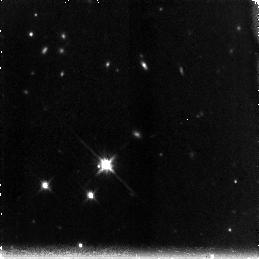
Target: SSA22A-N
Instrument: NICMOS/NIC3
Filter: F160W
Exposure: 1.4 h
Observation ID: na1v05010

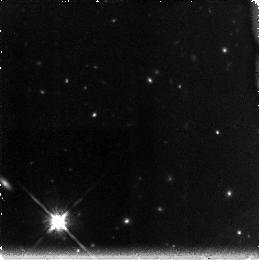
Target: SSA22A-S
Instrument: NICMOS/NIC3
Filter: F160W
Exposure: 1.4 h
Observation ID: na1v17010

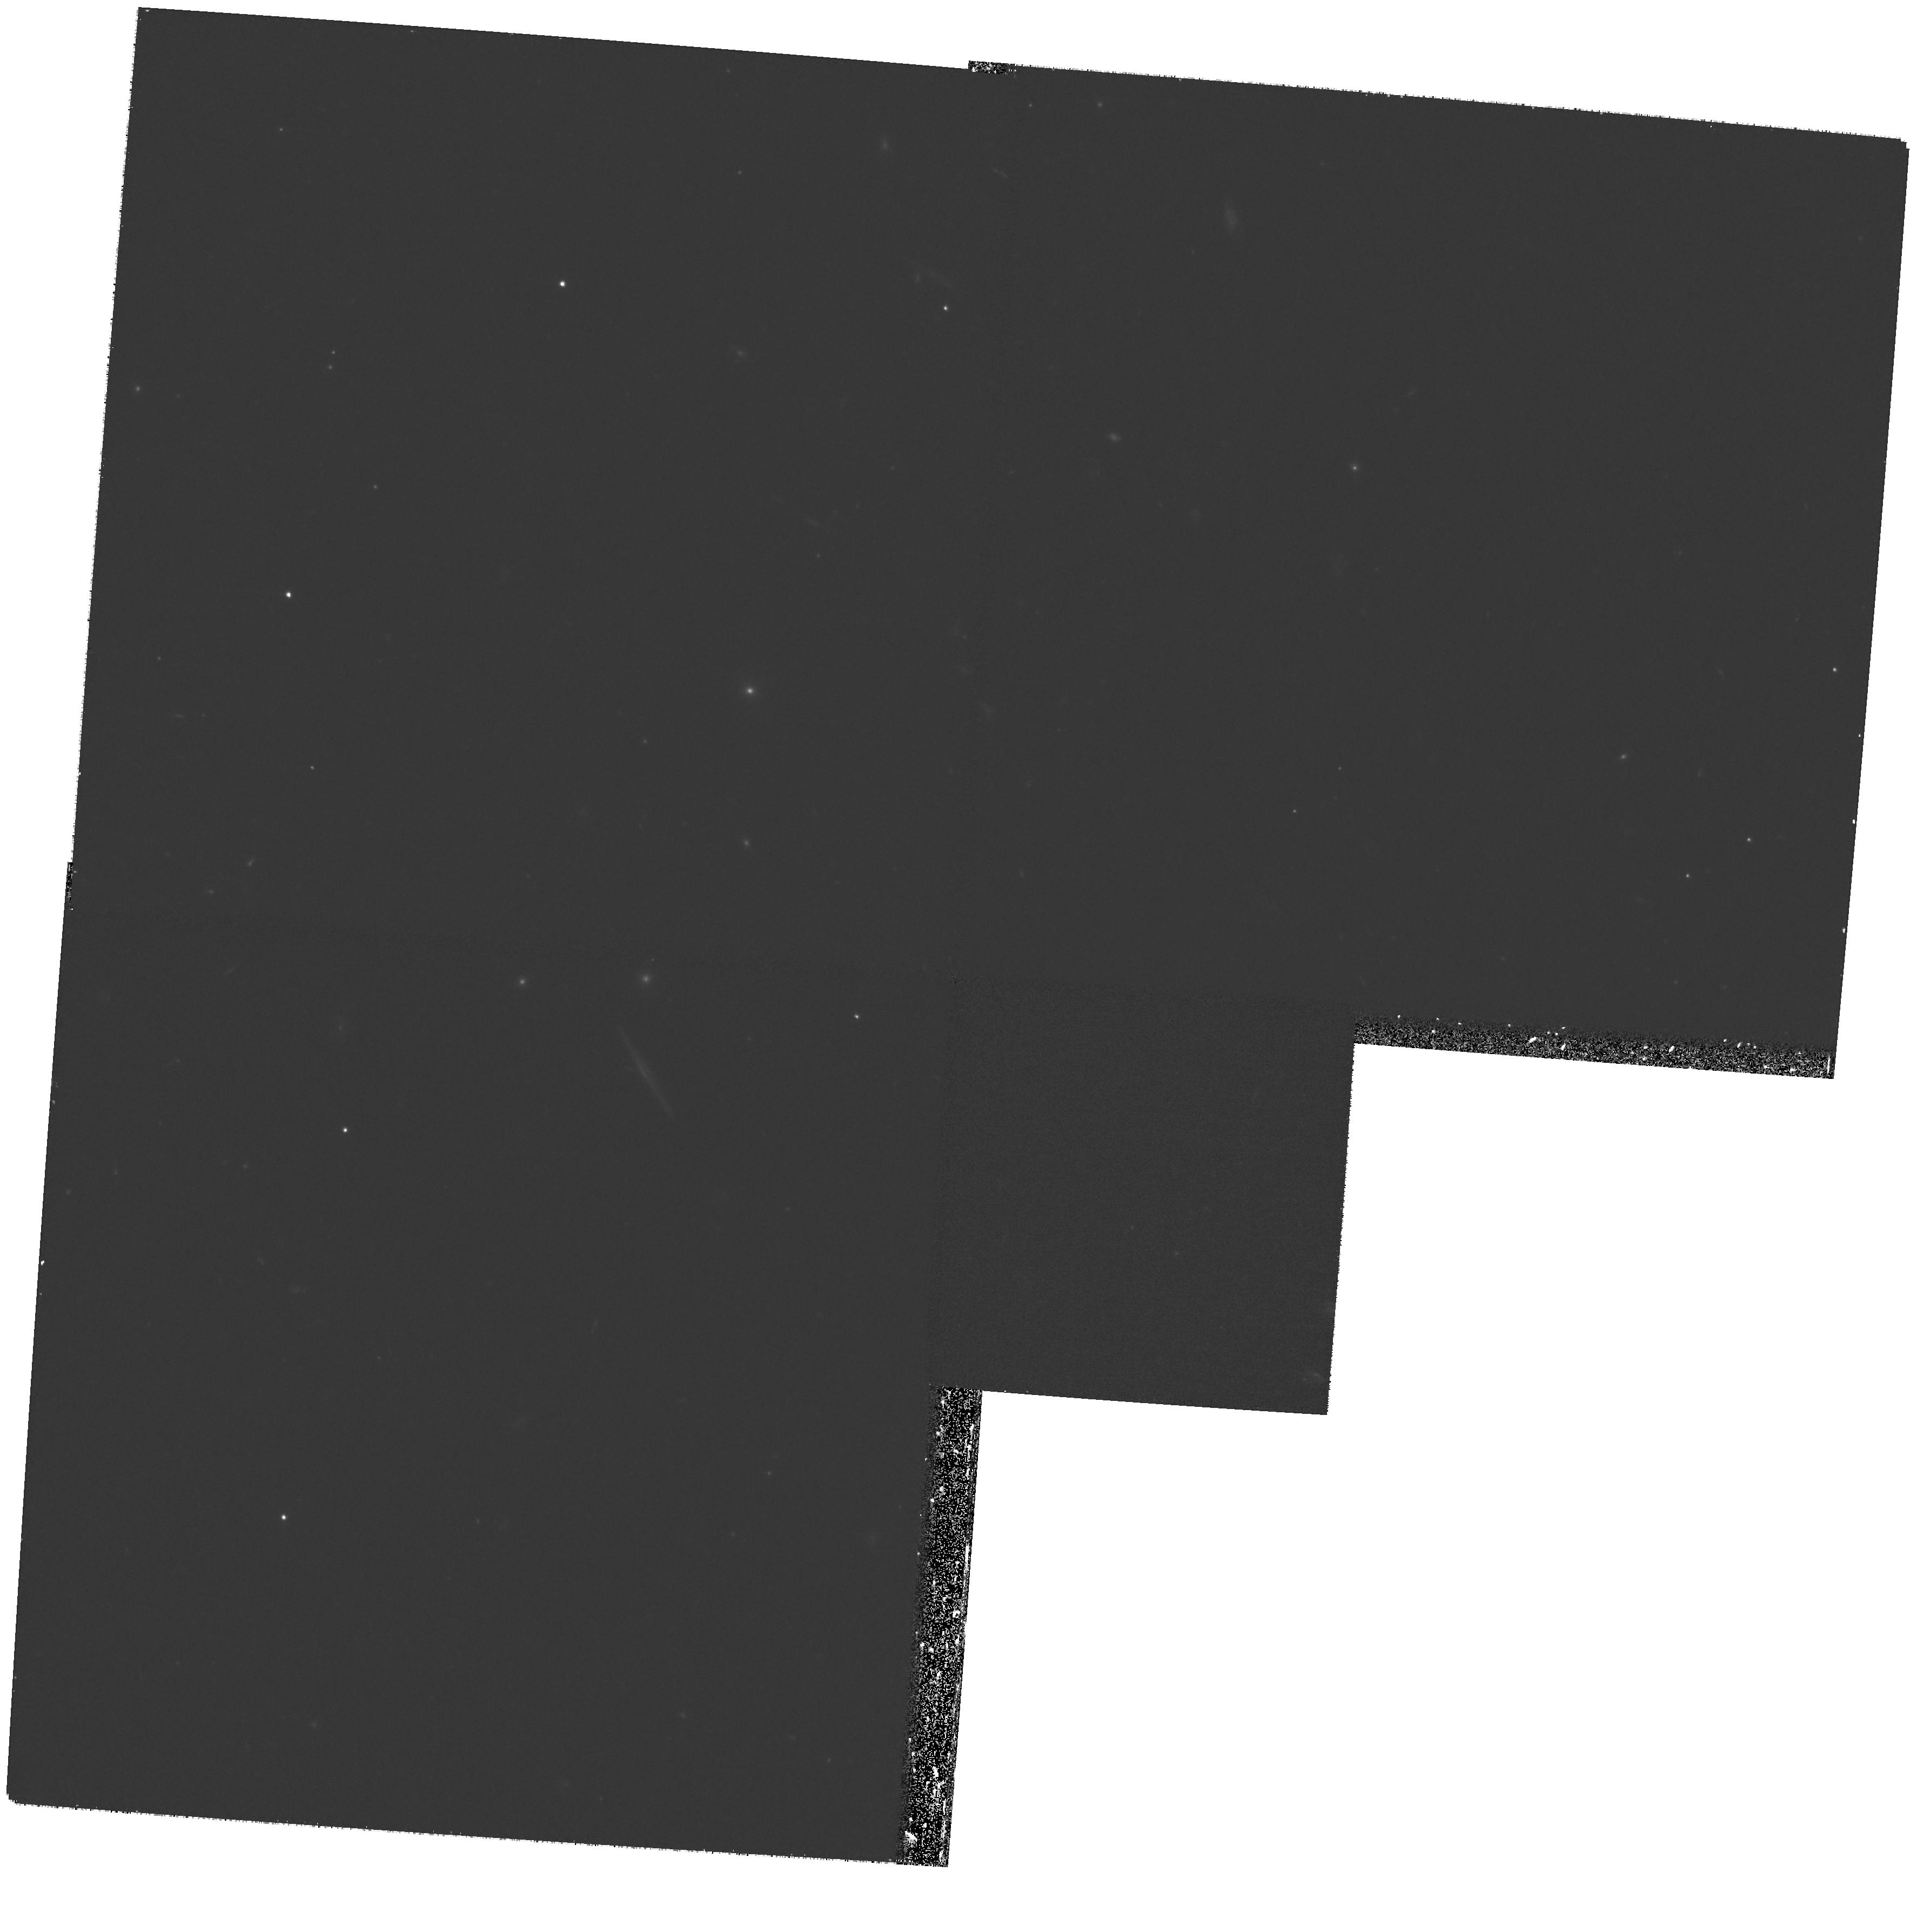
Target: SSA22A-N
Instrument: WFPC2/PC
Filter: F606W
Exposure: 27 min
Observation ID: hst_11188_01_wfpc2_pc_f606w_ua1v01

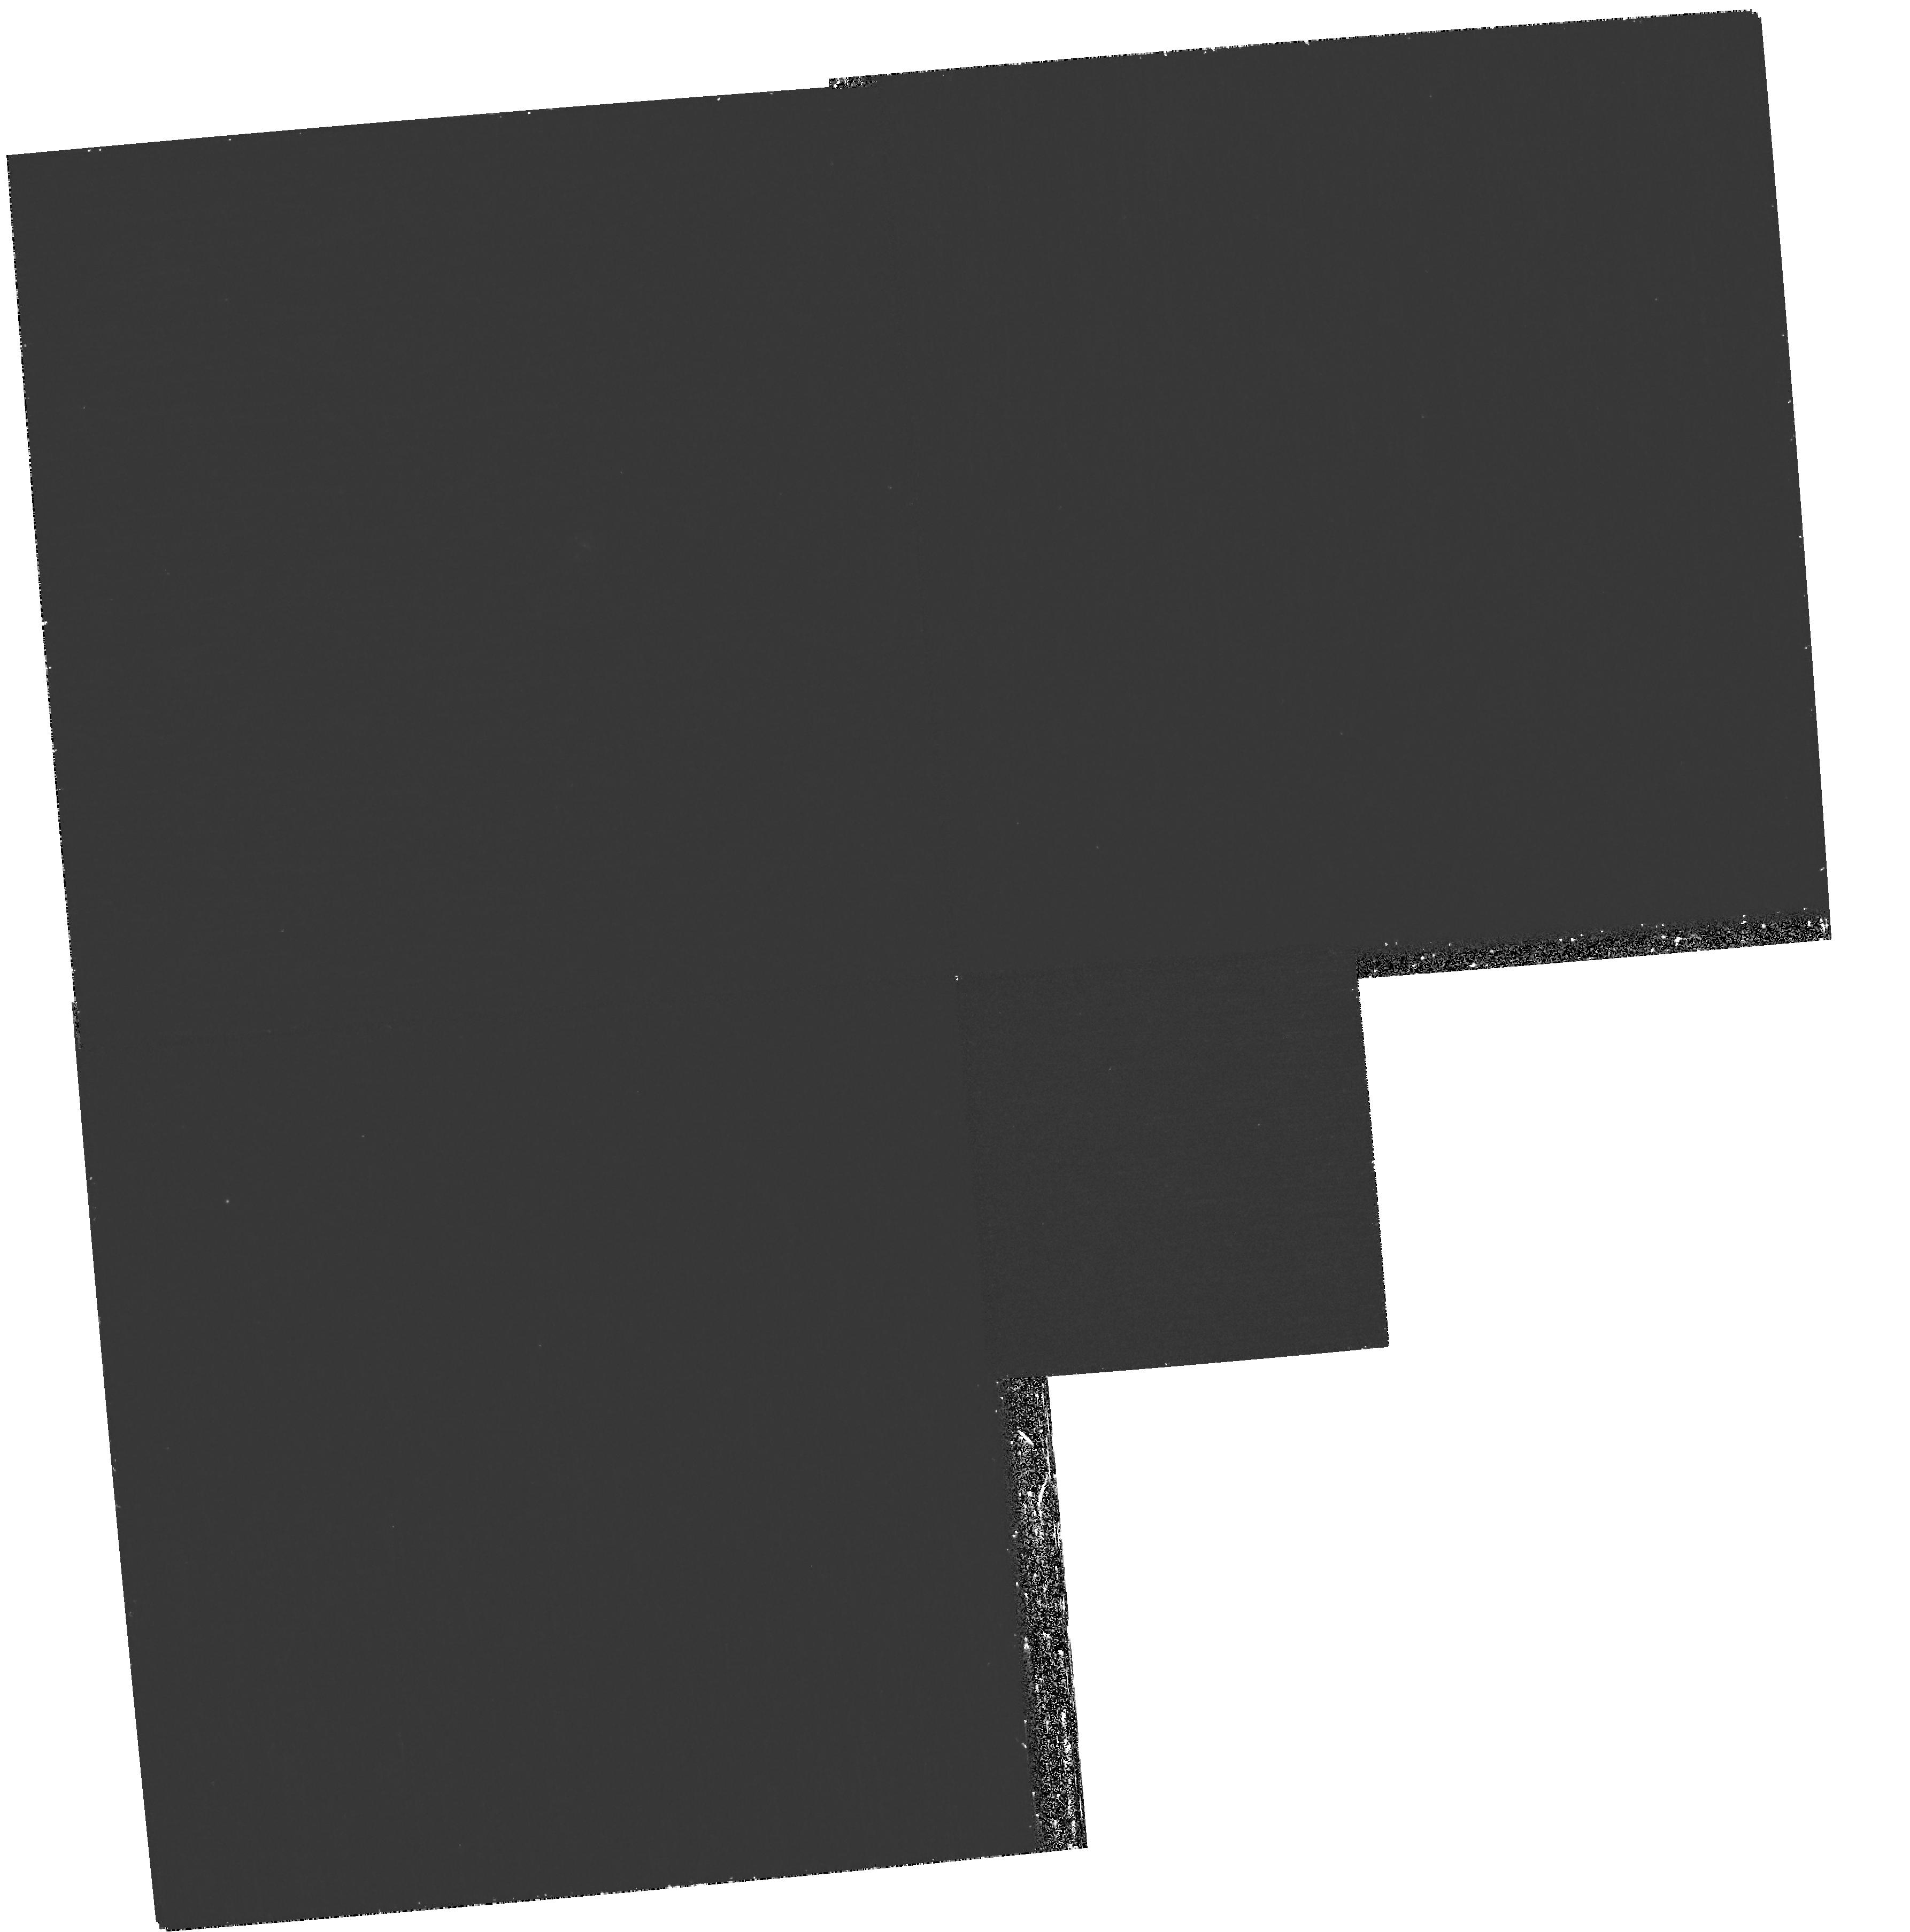
Target: SSA22A-S
Instrument: WFPC2/PC
Filter: F336W
Exposure: 1.1 h
Observation ID: hst_11188_18_wfpc2_pc_f336w_ua1v18

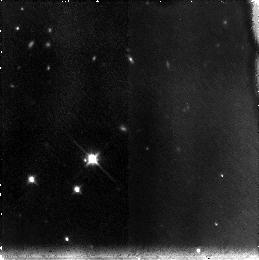
Target: SSA22A-N
Instrument: NICMOS/NIC3
Filter: F110W
Exposure: 1.4 h
Observation ID: na1v07010

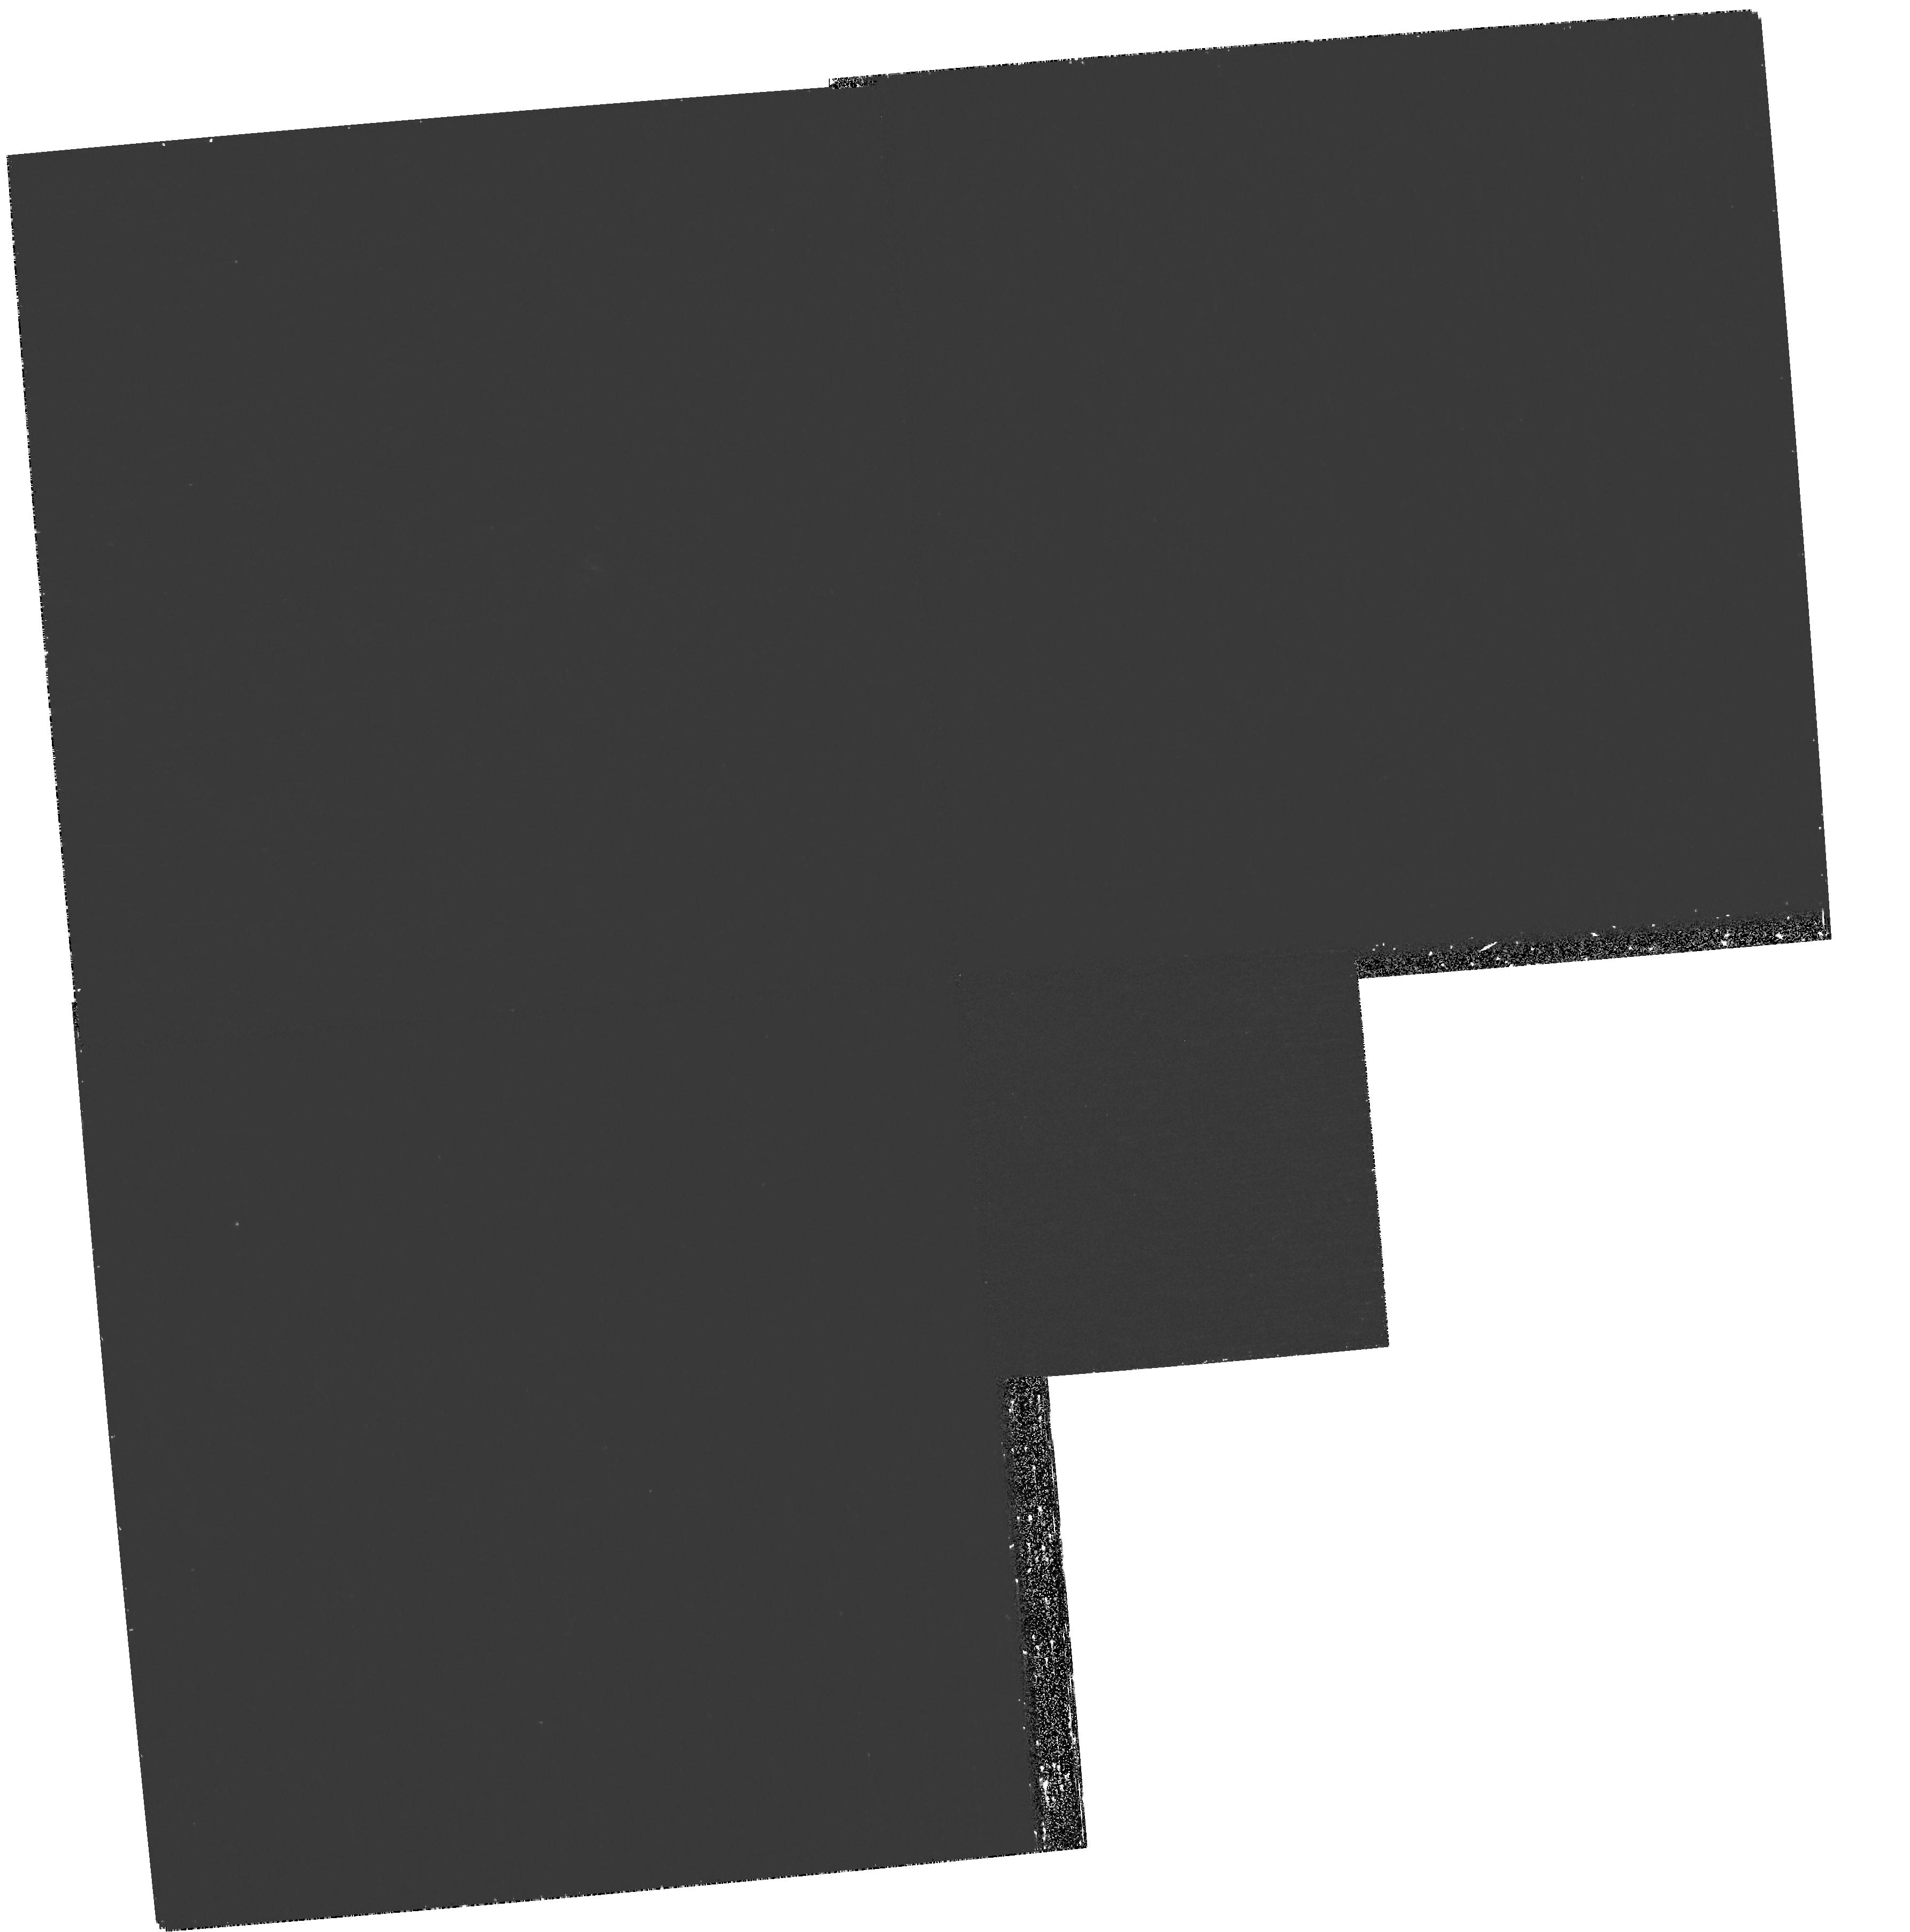
Target: SSA22A-S
Instrument: WFPC2/PC
Filter: F336W
Exposure: 1.1 h
Observation ID: hst_11188_19_wfpc2_pc_f336w_ua1v19

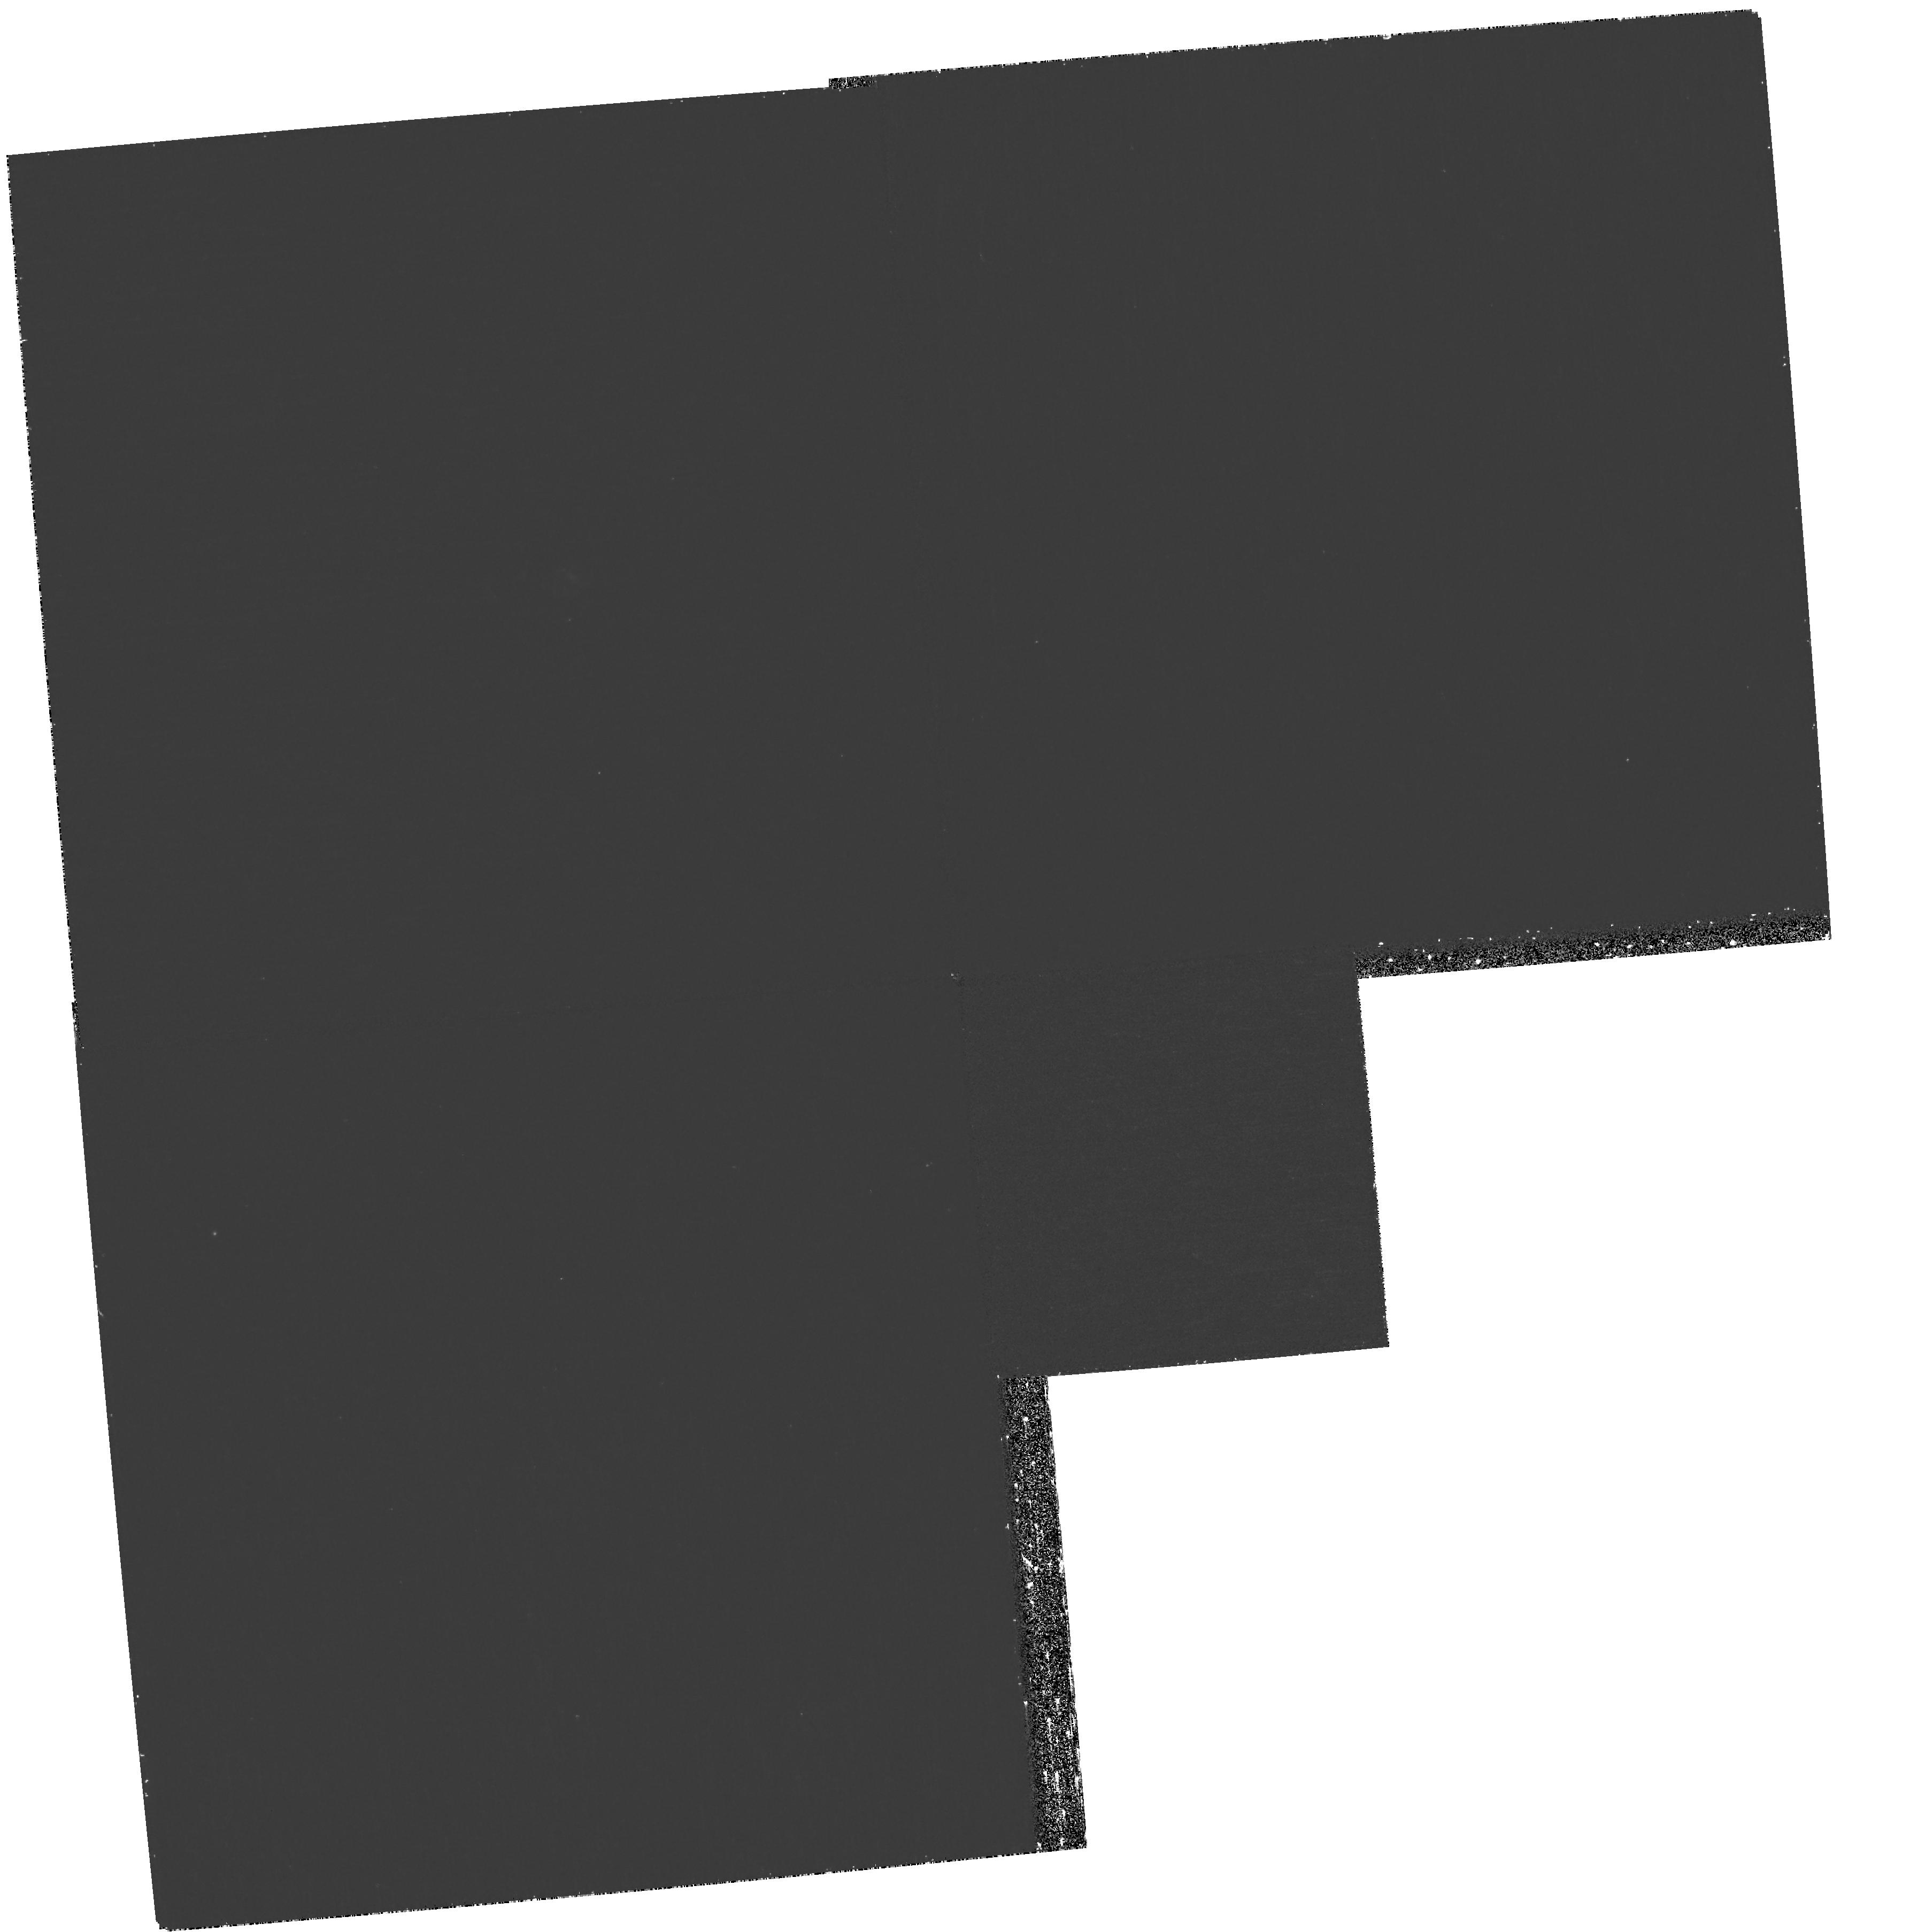
Target: SSA22A-S
Instrument: WFPC2/PC
Filter: F336W
Exposure: 1.1 h
Observation ID: hst_11188_17_wfpc2_pc_f336w_ua1v17

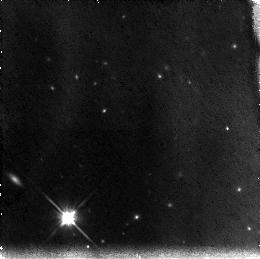
Target: SSA22A-S
Instrument: NICMOS/NIC3
Filter: F110W
Exposure: 1.4 h
Observation ID: na1v19010

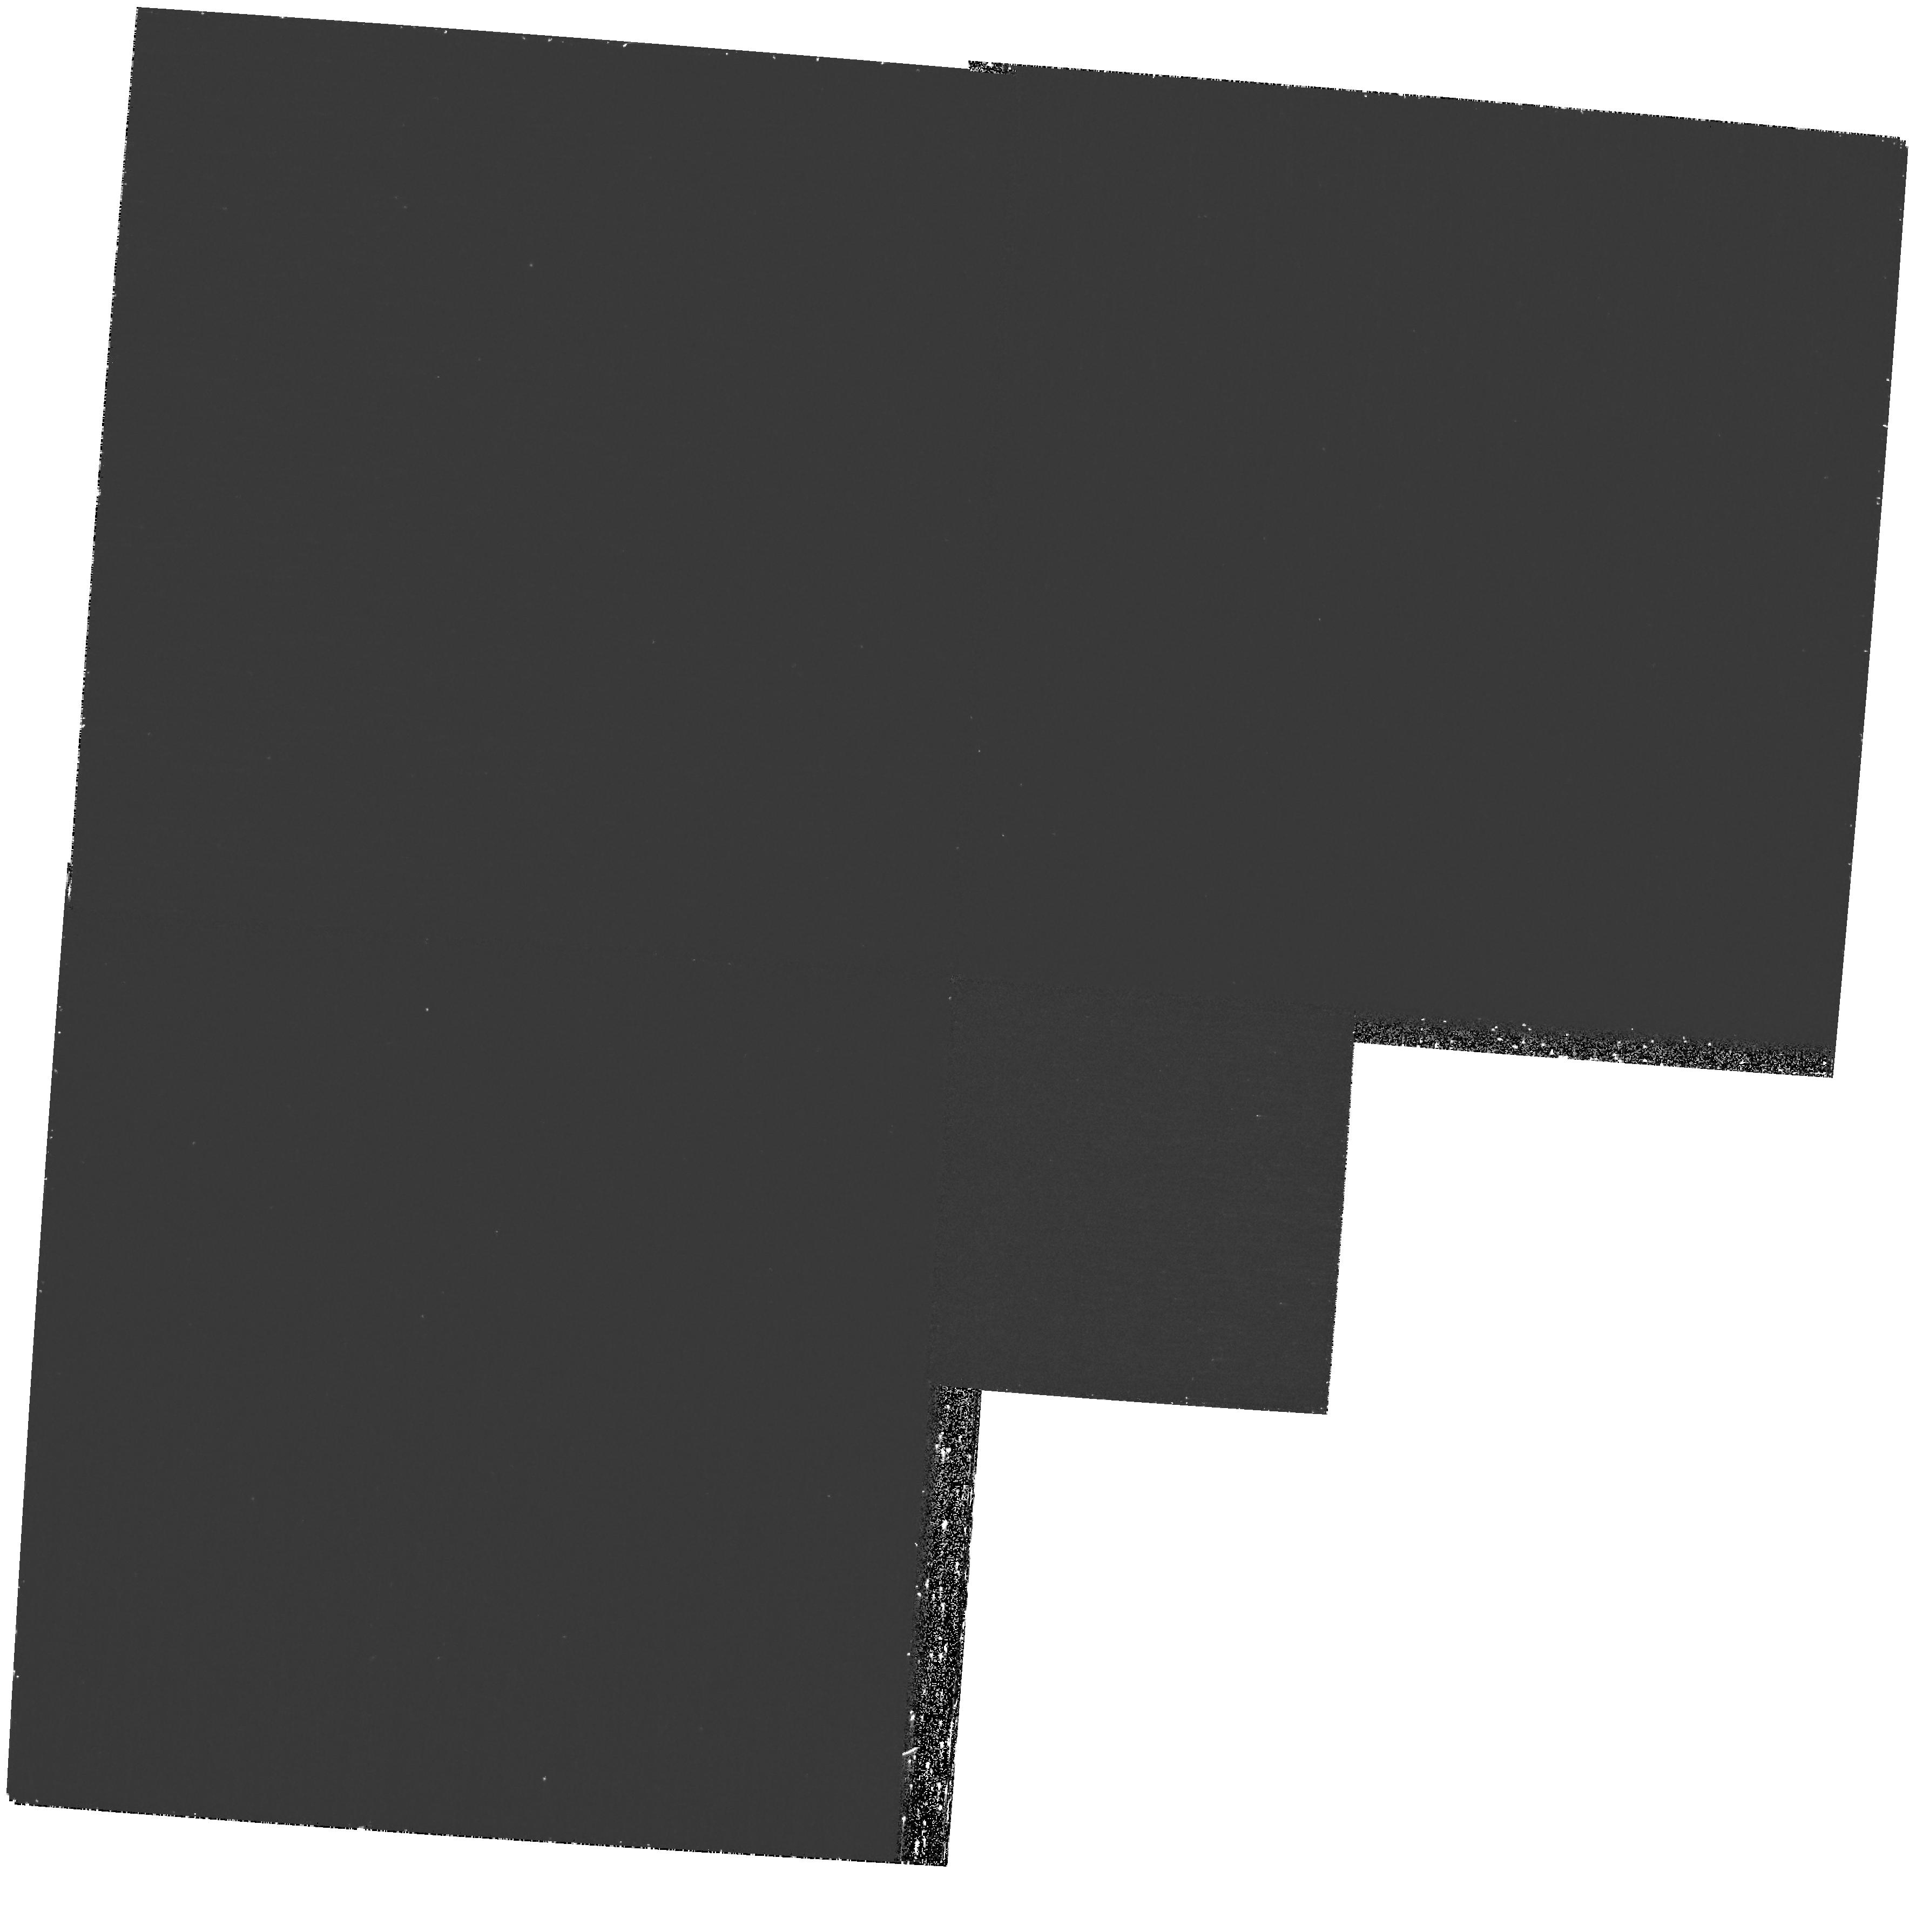
Target: SSA22A-N
Instrument: WFPC2/PC
Filter: F336W
Exposure: 1.1 h
Observation ID: hst_11188_09_wfpc2_pc_f336w_ua1v09

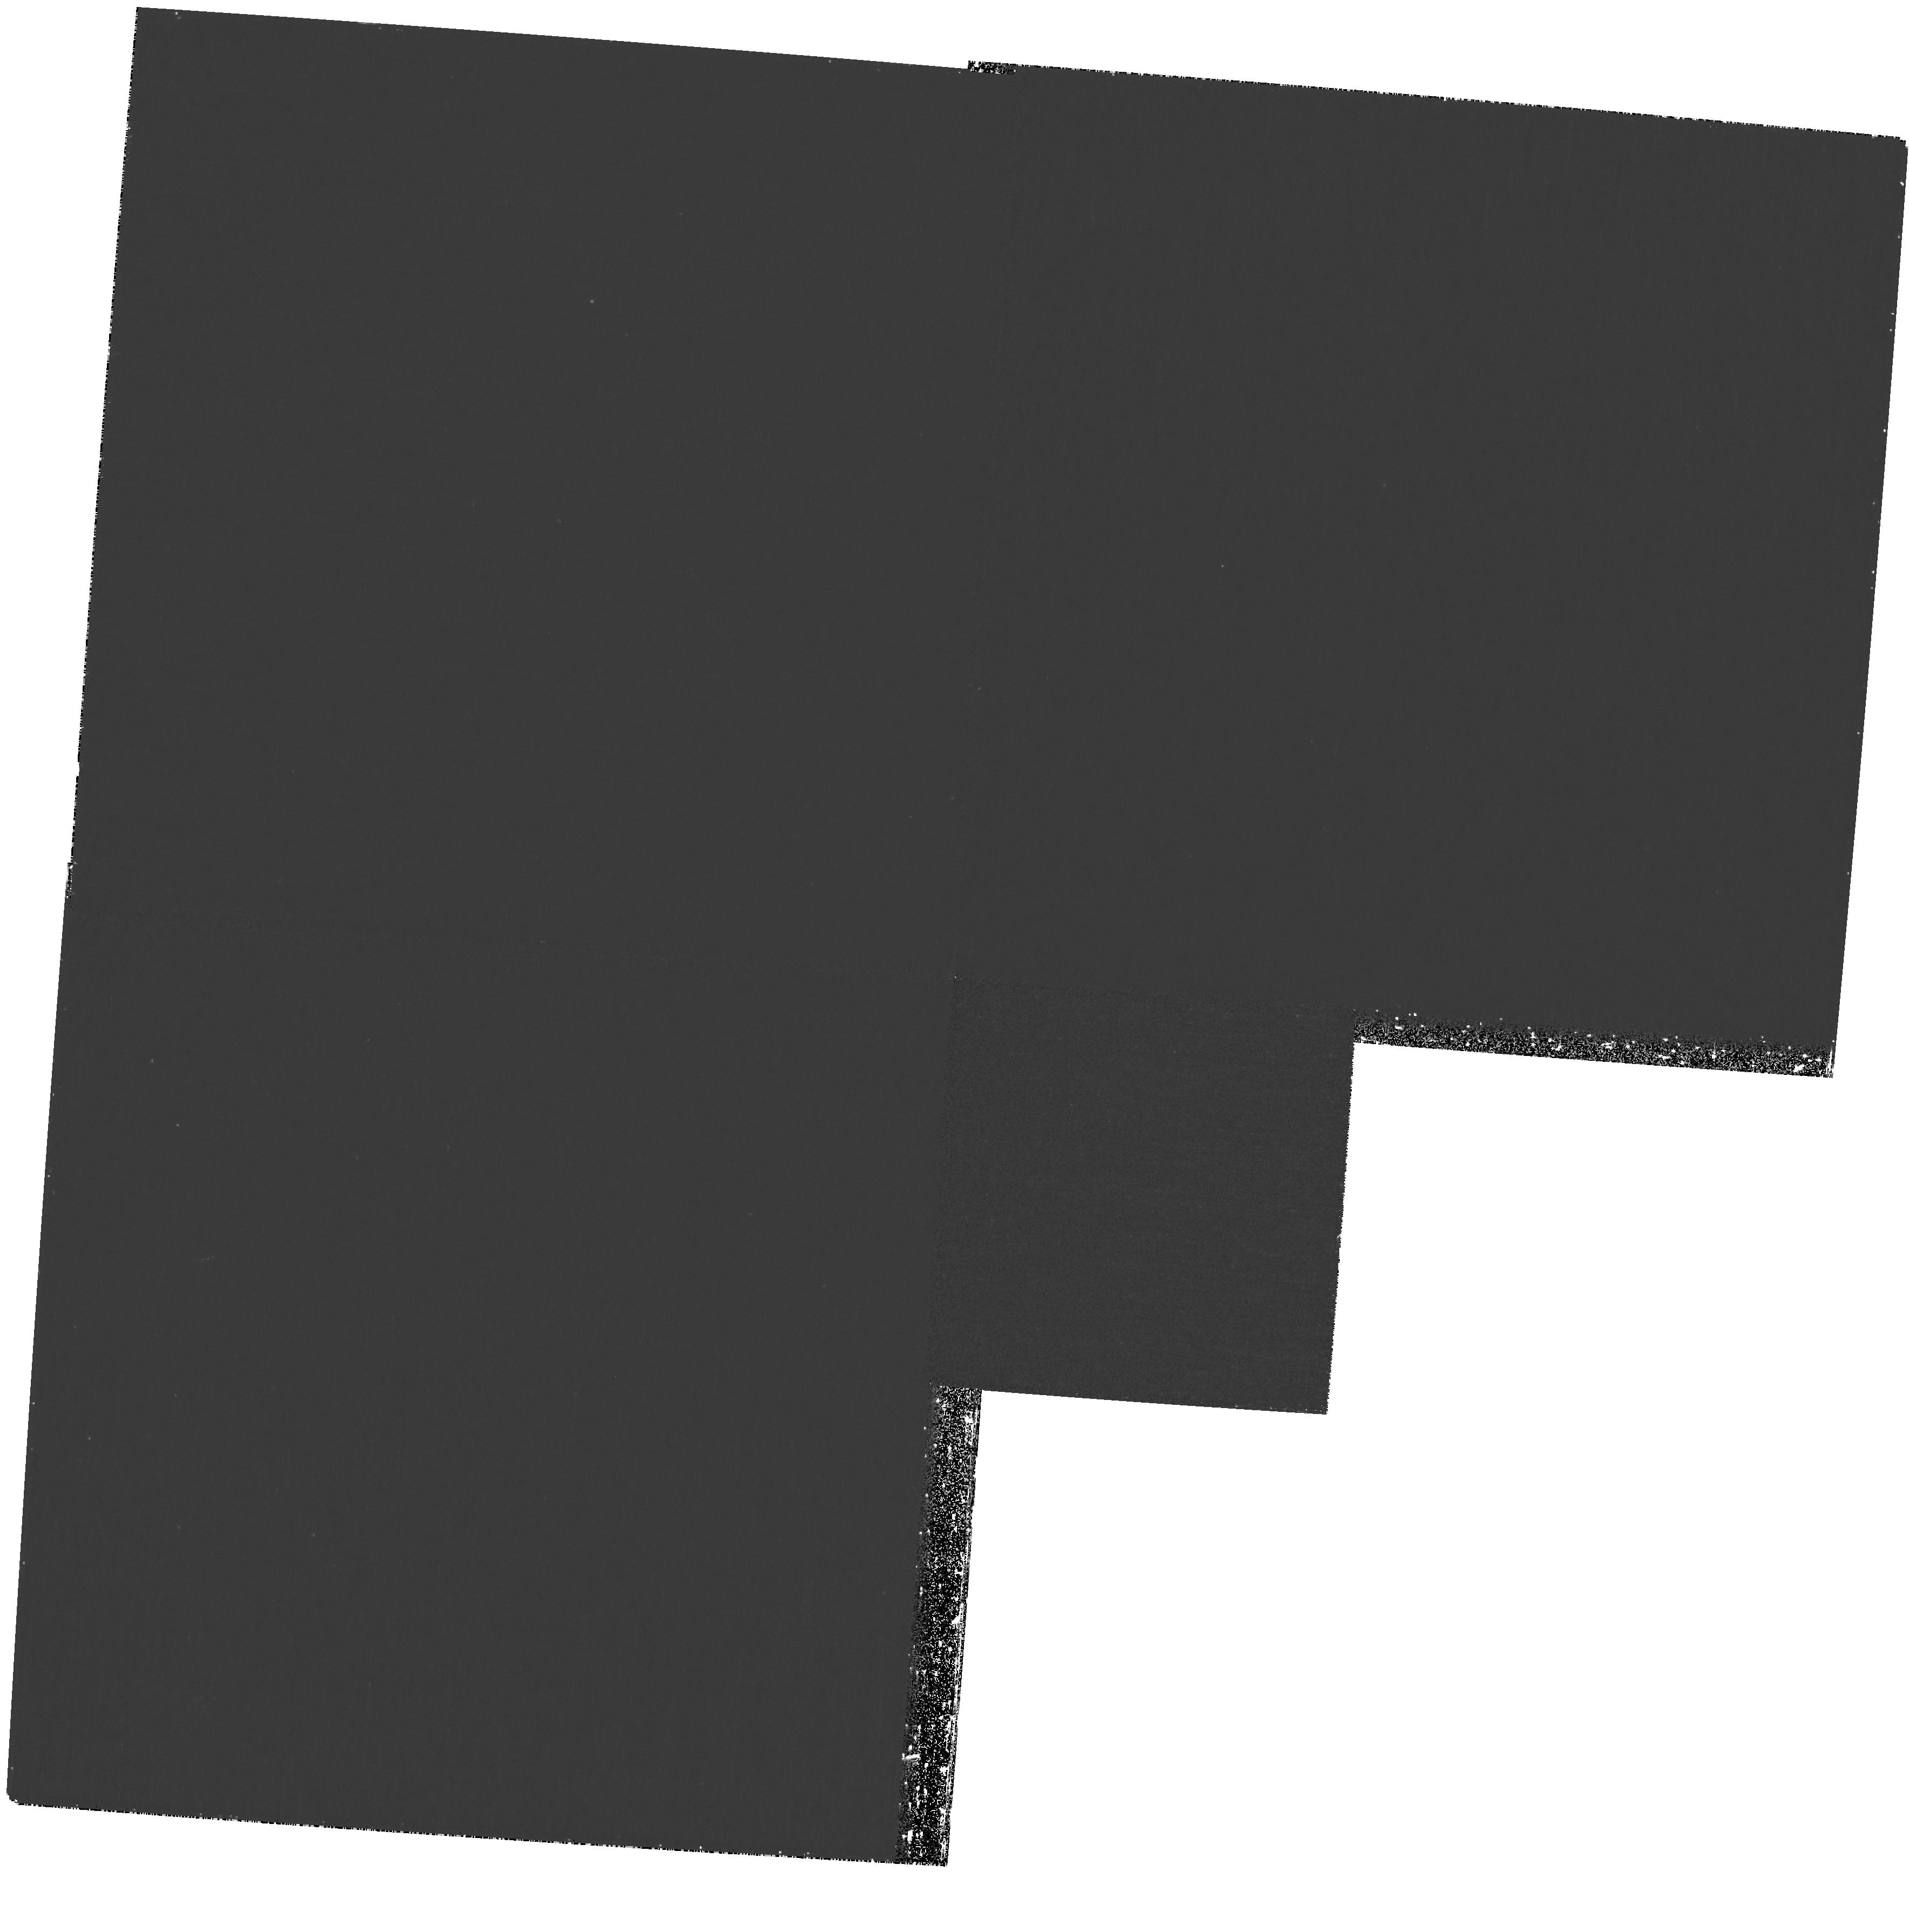
Target: SSA22A-N
Instrument: WFPC2/PC
Filter: F336W
Exposure: 1.1 h
Observation ID: hst_11188_05_wfpc2_pc_f336w_ua1v05

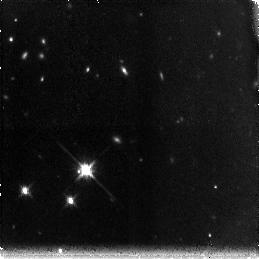
Target: SSA22A-N
Instrument: NICMOS/NIC3
Filter: F160W
Exposure: 1.4 h
Observation ID: na1v11010

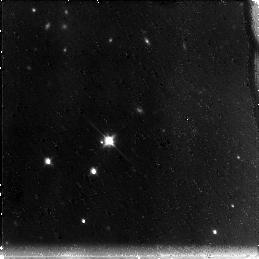
Target: SSA22A-N
Instrument: NICMOS/NIC3
Filter: F110W
Exposure: 1.4 h
Observation ID: na1v13010

First Resolved Imaging of Escaping Lyman Continuum (PI: Siana, Brian)

The emission from star-forming galaxies appears to be responsible for reionization of the universe at z>6. However, the models that attempt to describe the detailed impact of high-redshift galaxies on the surrounding inter-galactic medium (IGM) are strongly dependent upon several uncertain parameters. Perhaps the most uncertain is the fraction of HI-ionizing photons produced by young stars which escape into the IGM. Most attempts to measure this "escape fraction" (f_esc) have produced null results. Recently, a small subset of z~3 Lyman Break Galaxies (LBGs) has been found exhibiting large escape fractions. It remains unclear however, what differentiates them from other LBGs. Several models attempt to explain how such a large fraction of ionizing continuum can escape through the HI and dust in the ISM (eg. "chimneys" created by SNe winds, globular cluster formation, etc.), each producing unique signatures which can be observed with resolved imaging of the escaping Lyman continuum. We propose a deep, high resolution WFPC2 image of the ionizing continuum (F336W) and the rest-frame 1500 Angstrom continuum (F606W) of five of the six known LBGs with large escape fractions. These LBGs all fit within a single WFPC2 pointing, yielding high observing efficiency. Additionally, they all have z~3.1 or higher, the optimal redshift range for probing the Lyman Continuum region with available WFPC2 filters. These factors make our proposed sample especially suitable for follow-up. With these data we will discern the mechanisms responsible for producing large escape fractions, and therefore gain insight into the process of reionization.